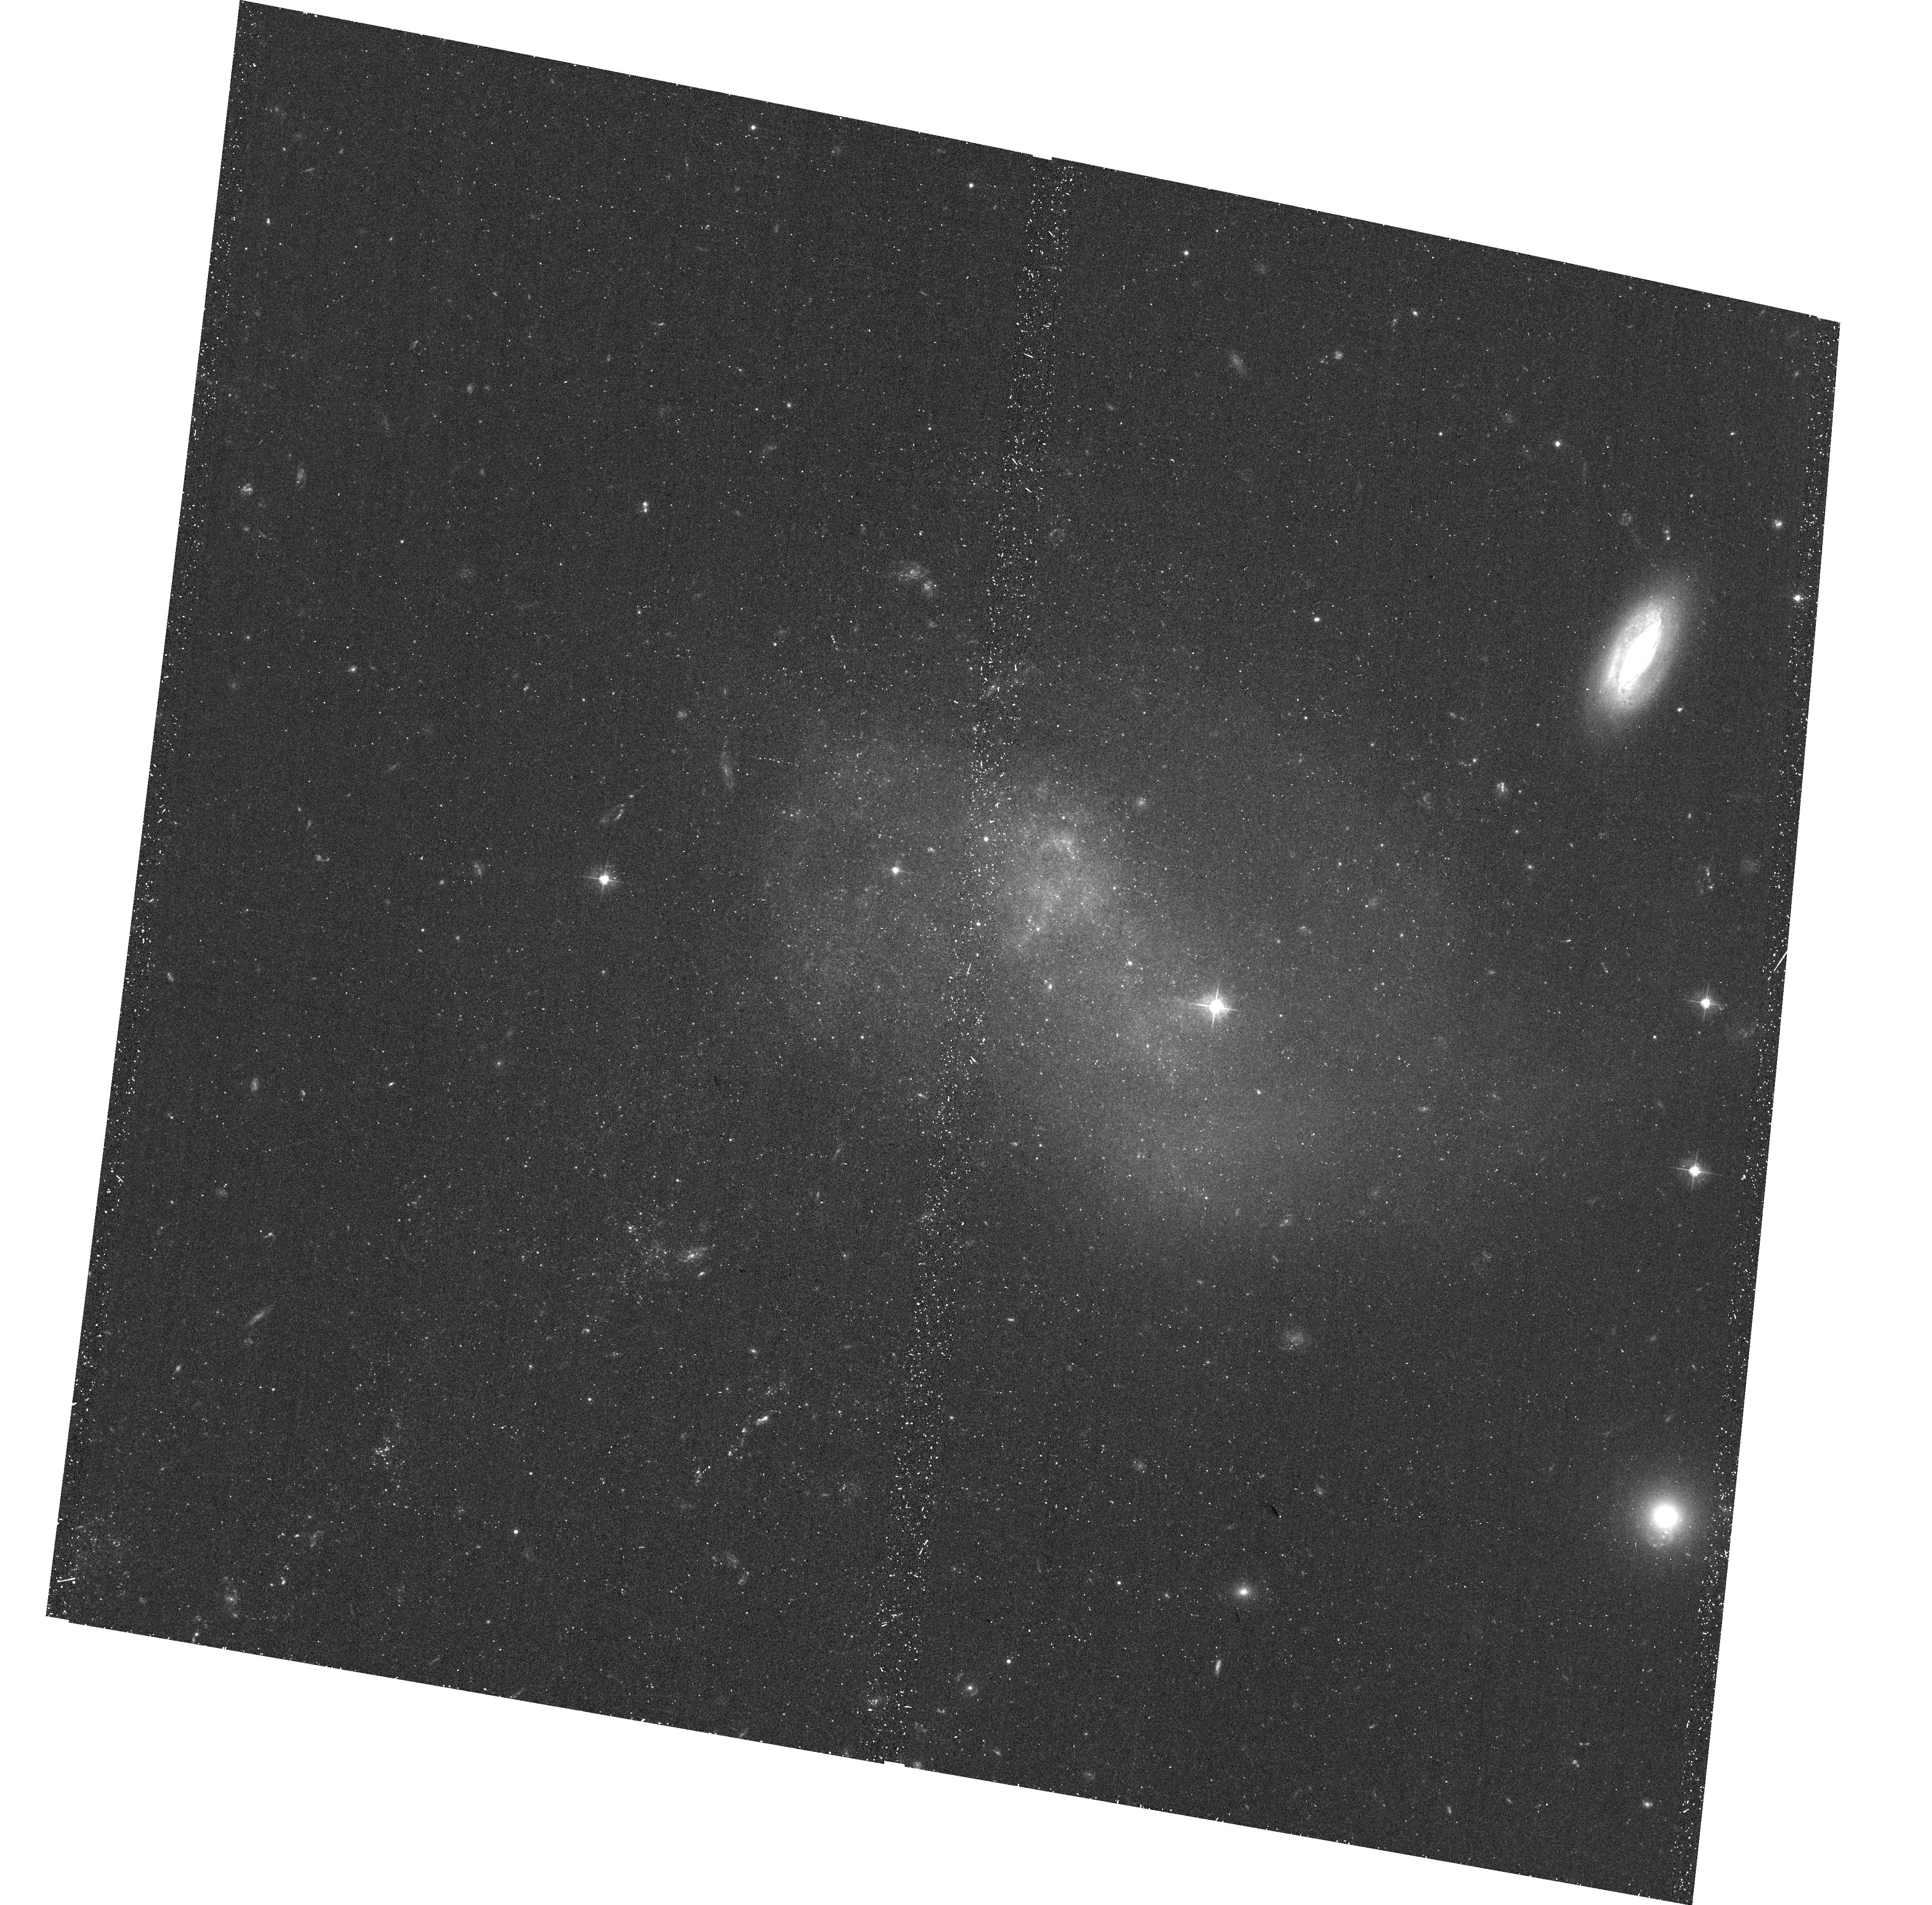
Target: IC-3418-POS1
Instrument: ACS/WFC
Filter: F475W
Exposure: 24 min
Observation ID: hst_12756_01_acs_wfc_f475w_jbub01

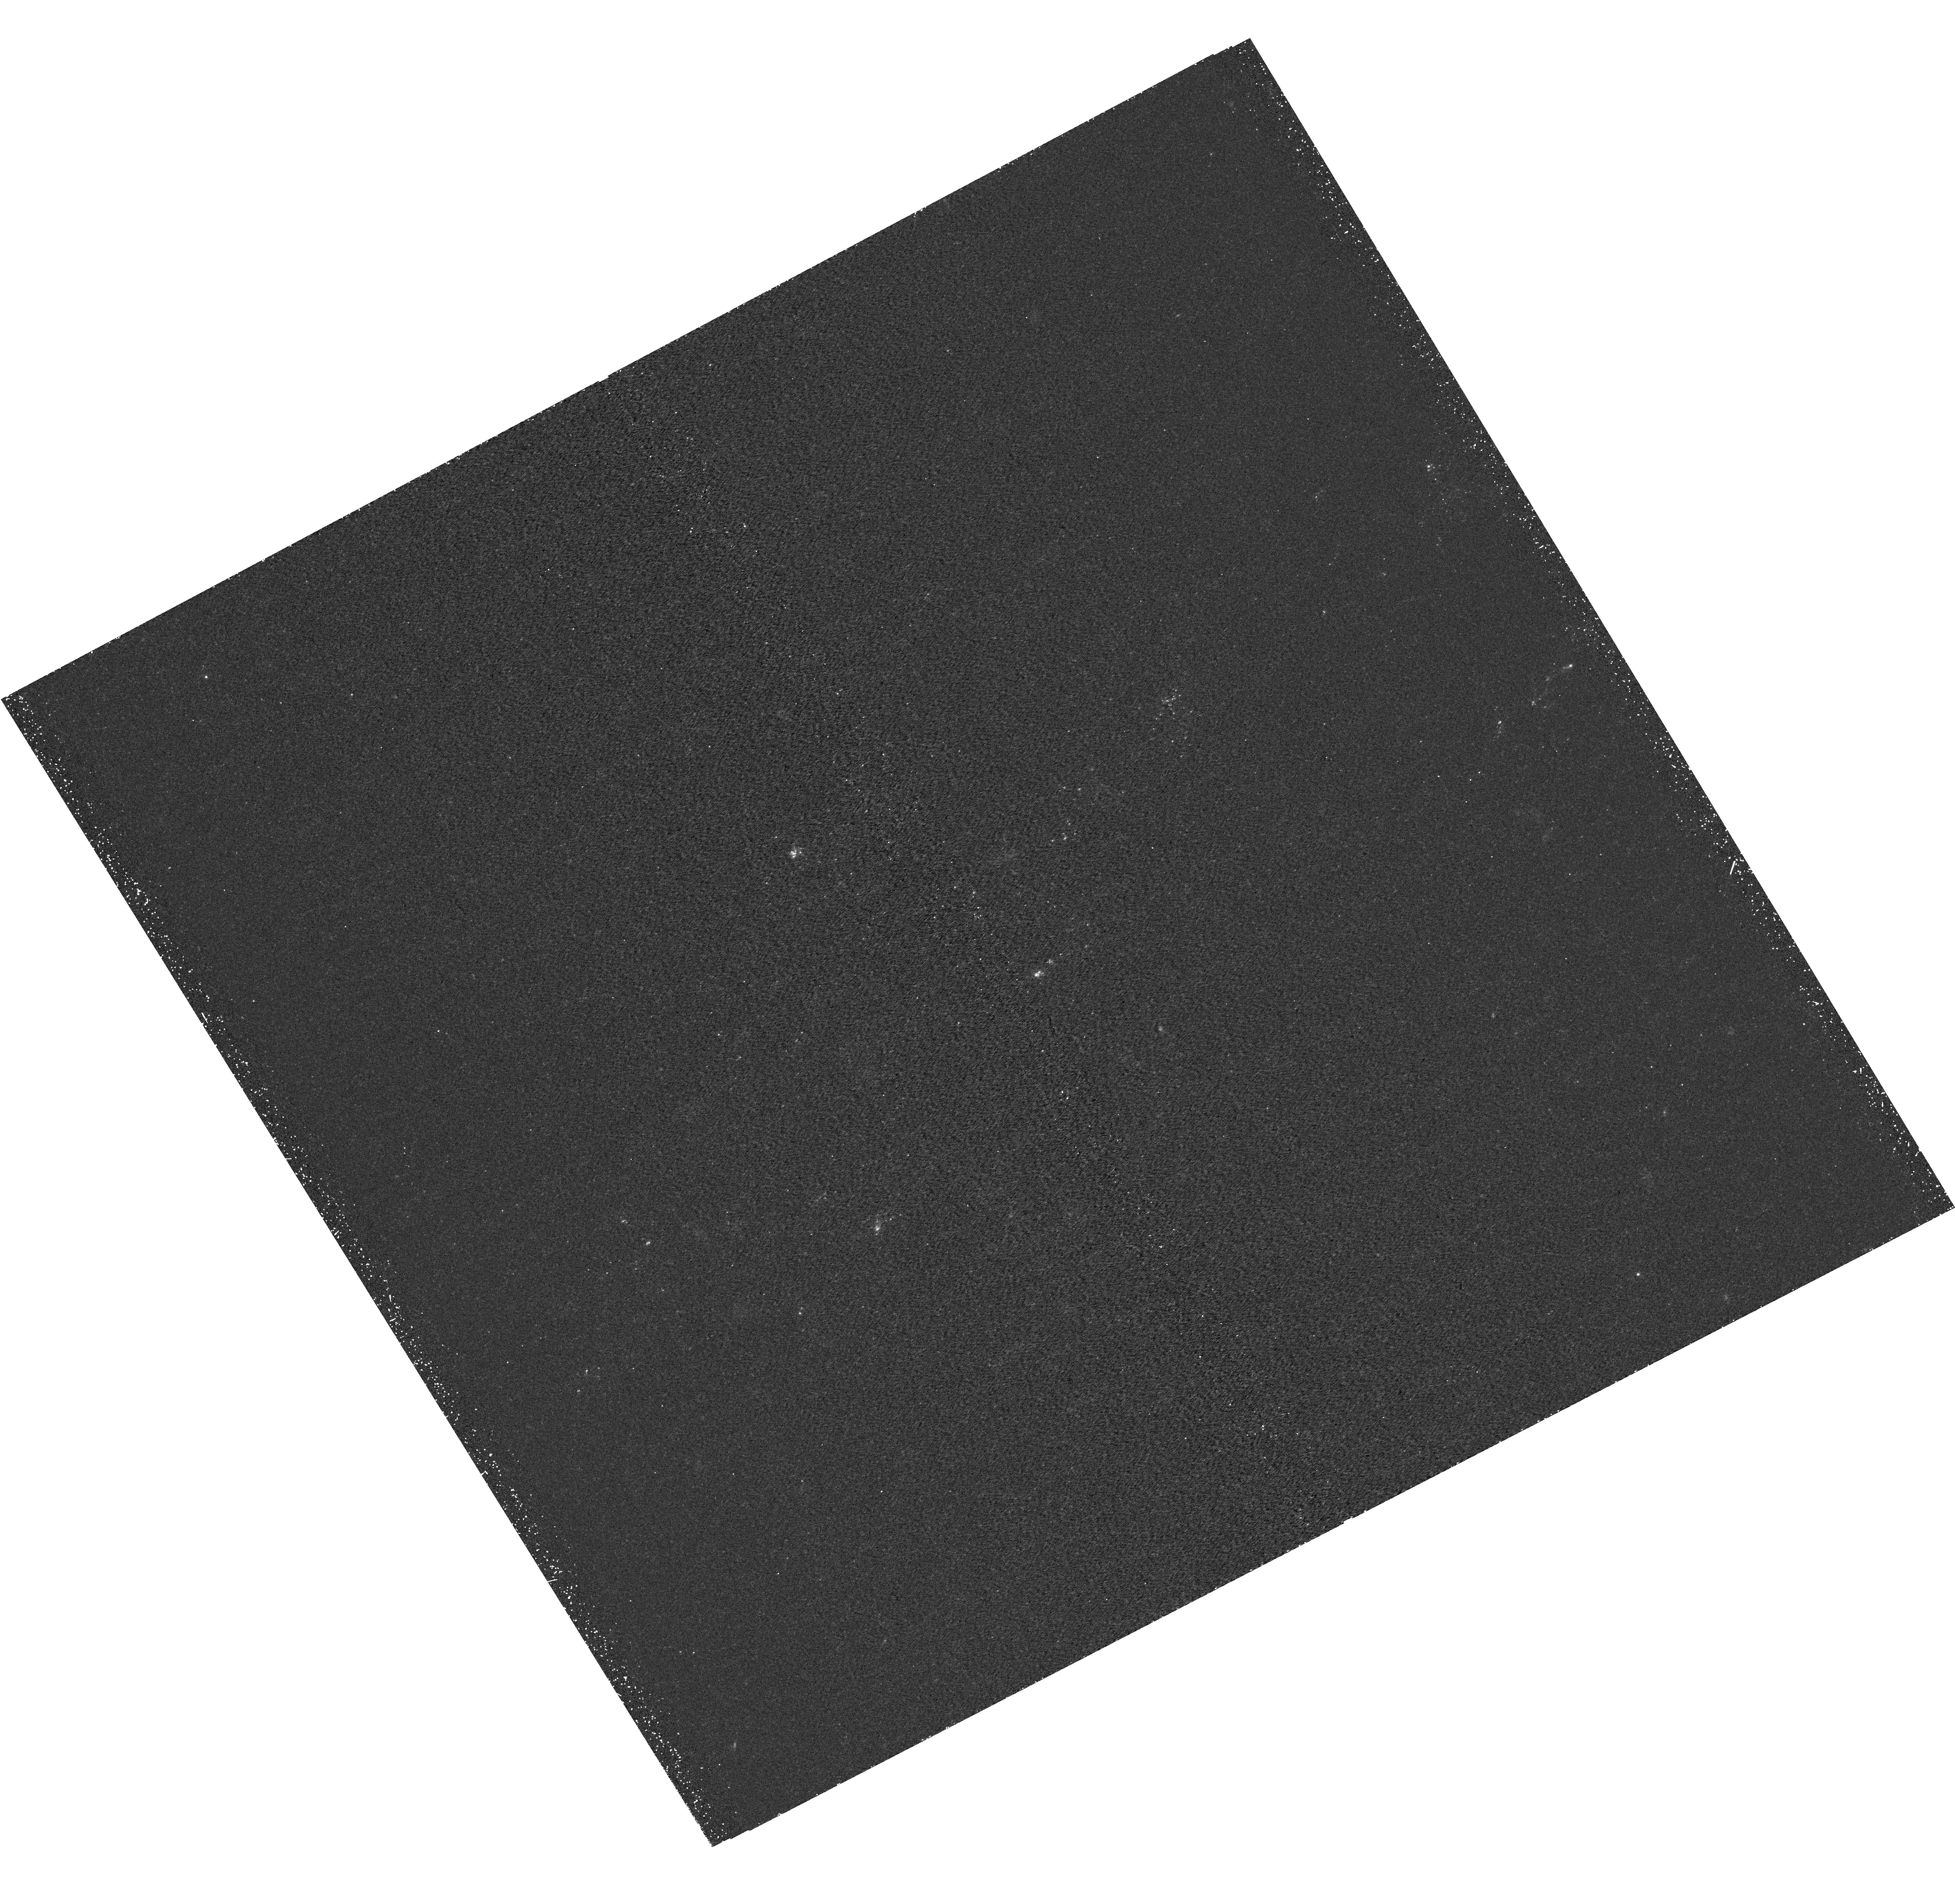
Target: IC-3418-POS2
Instrument: WFC3/UVIS
Filter: F275W
Exposure: 44 min
Observation ID: hst_12756_b1_wfc3_uvis_f275w_ibubb1

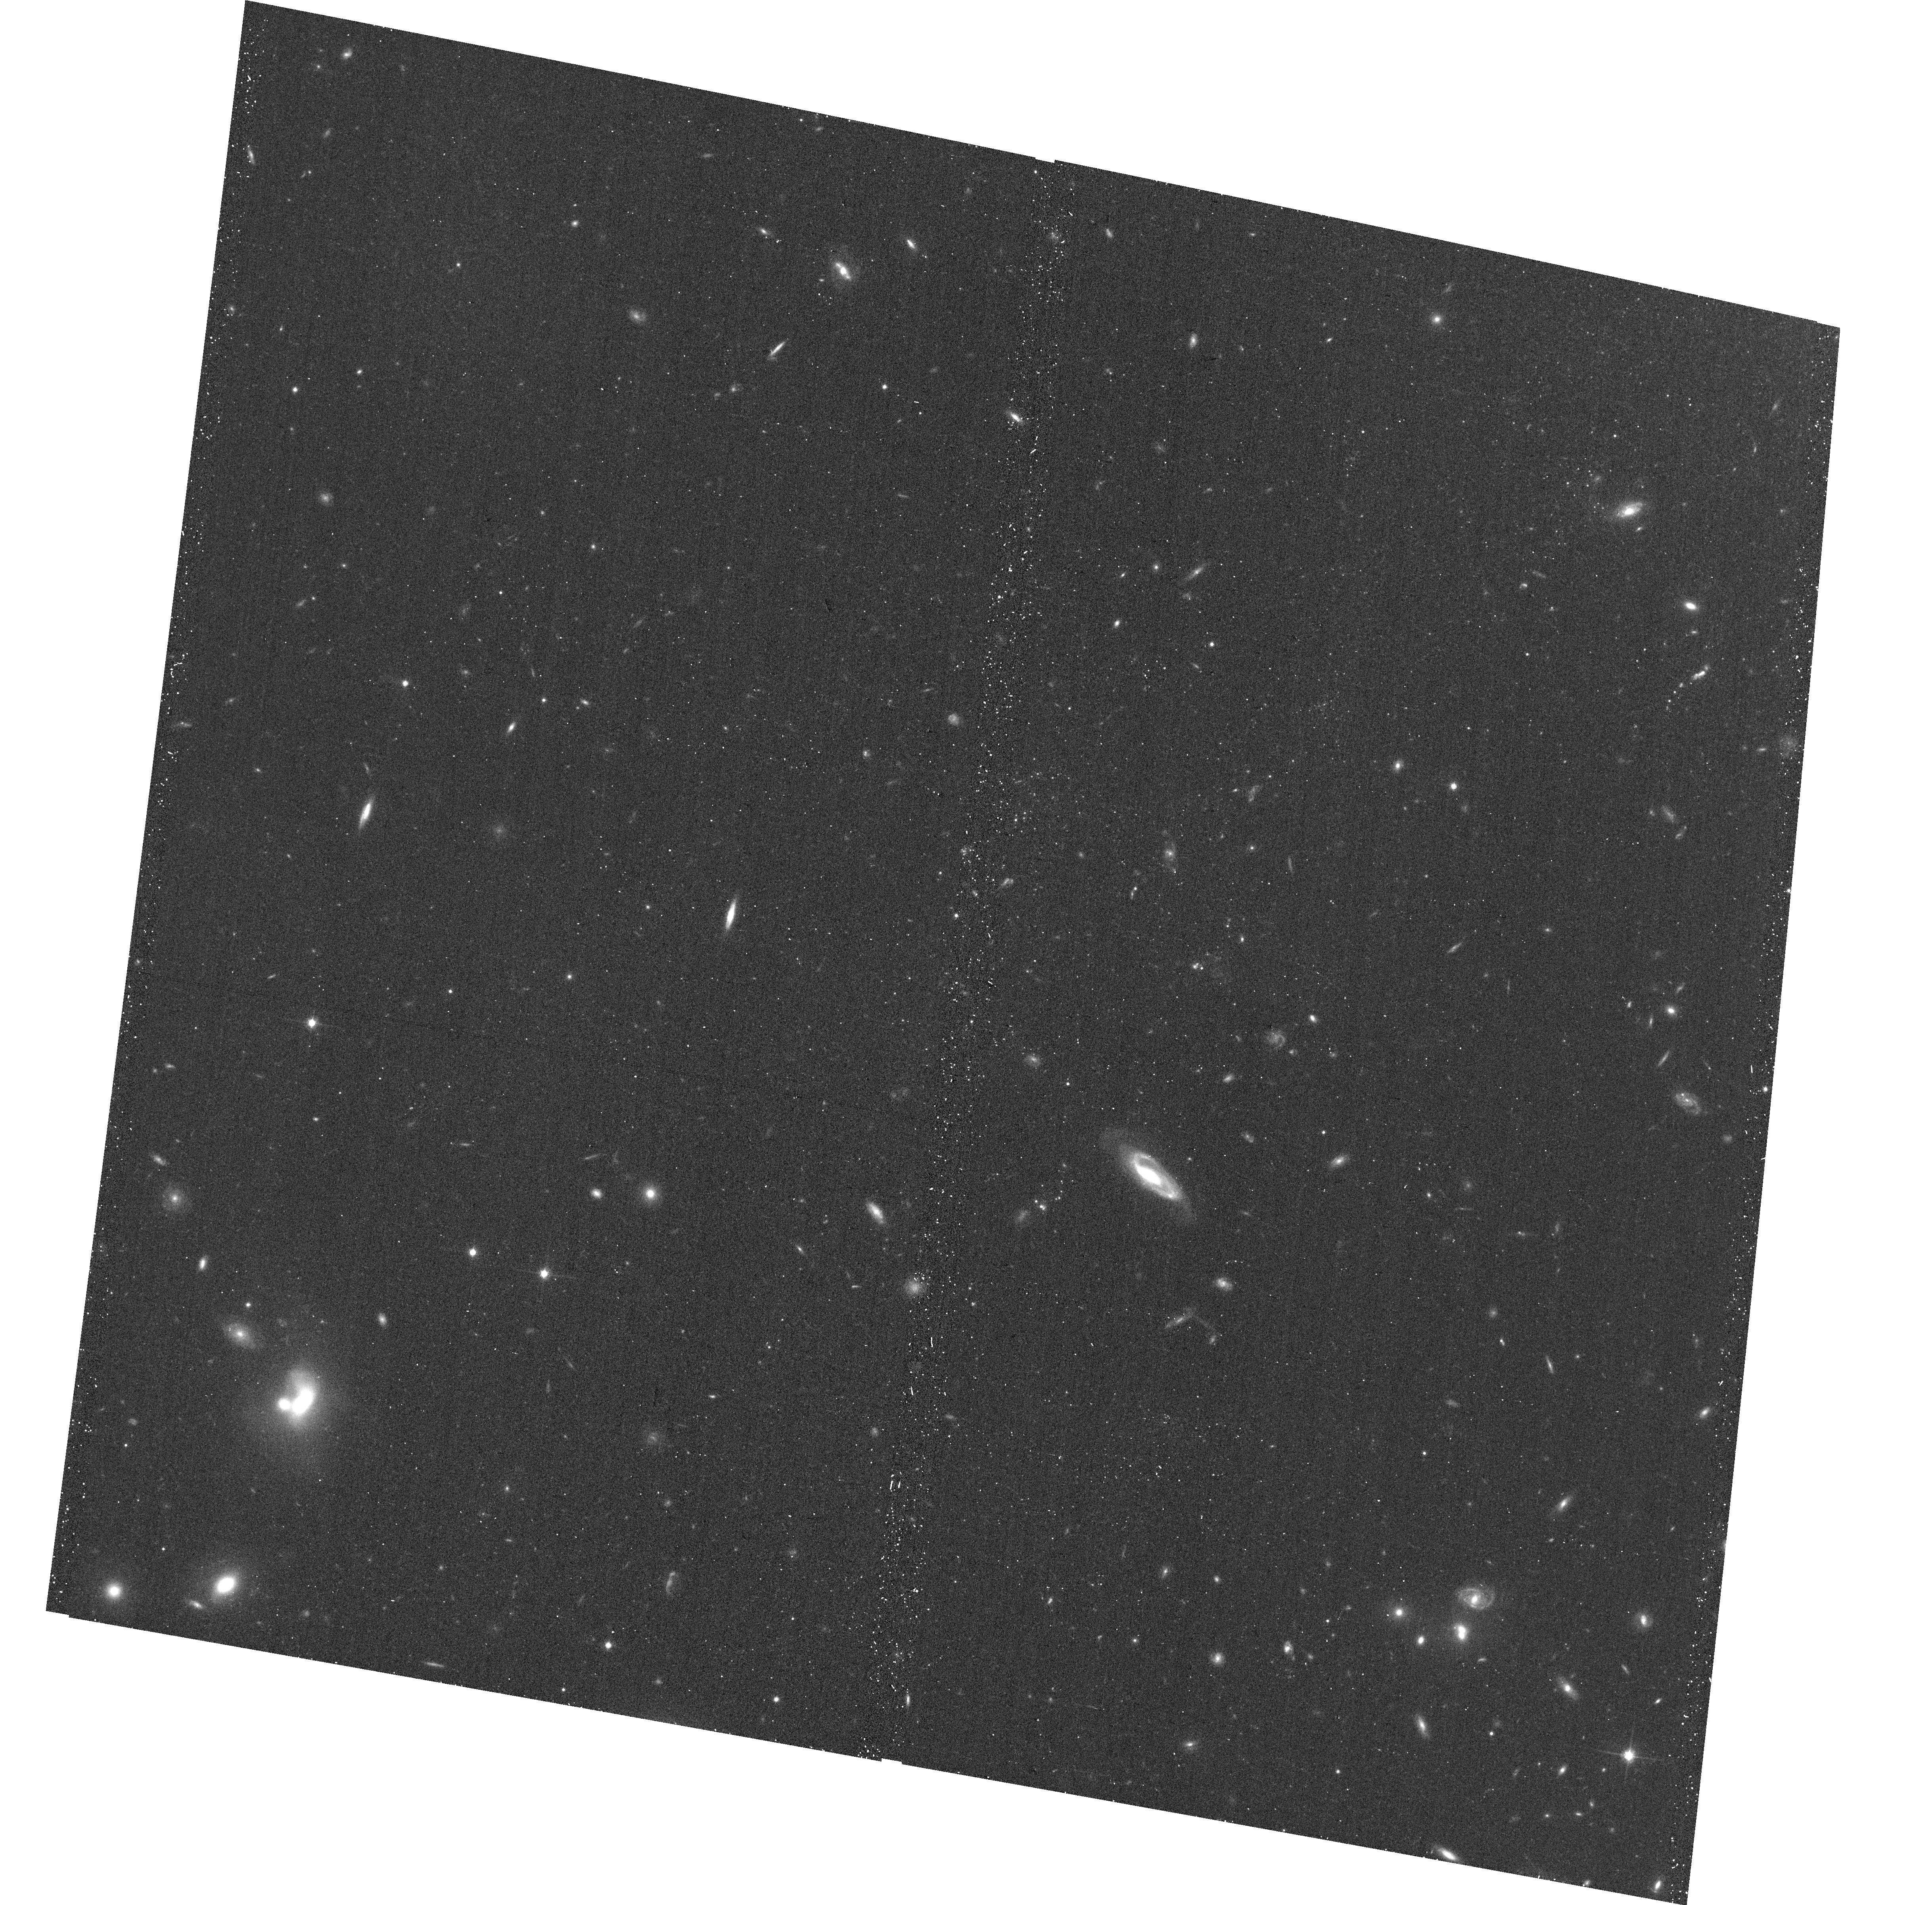
Target: IC-3418-POS2
Instrument: ACS/WFC
Filter: F814W
Exposure: 11 min
Observation ID: hst_12756_c1_acs_wfc_f814w_jbubc1

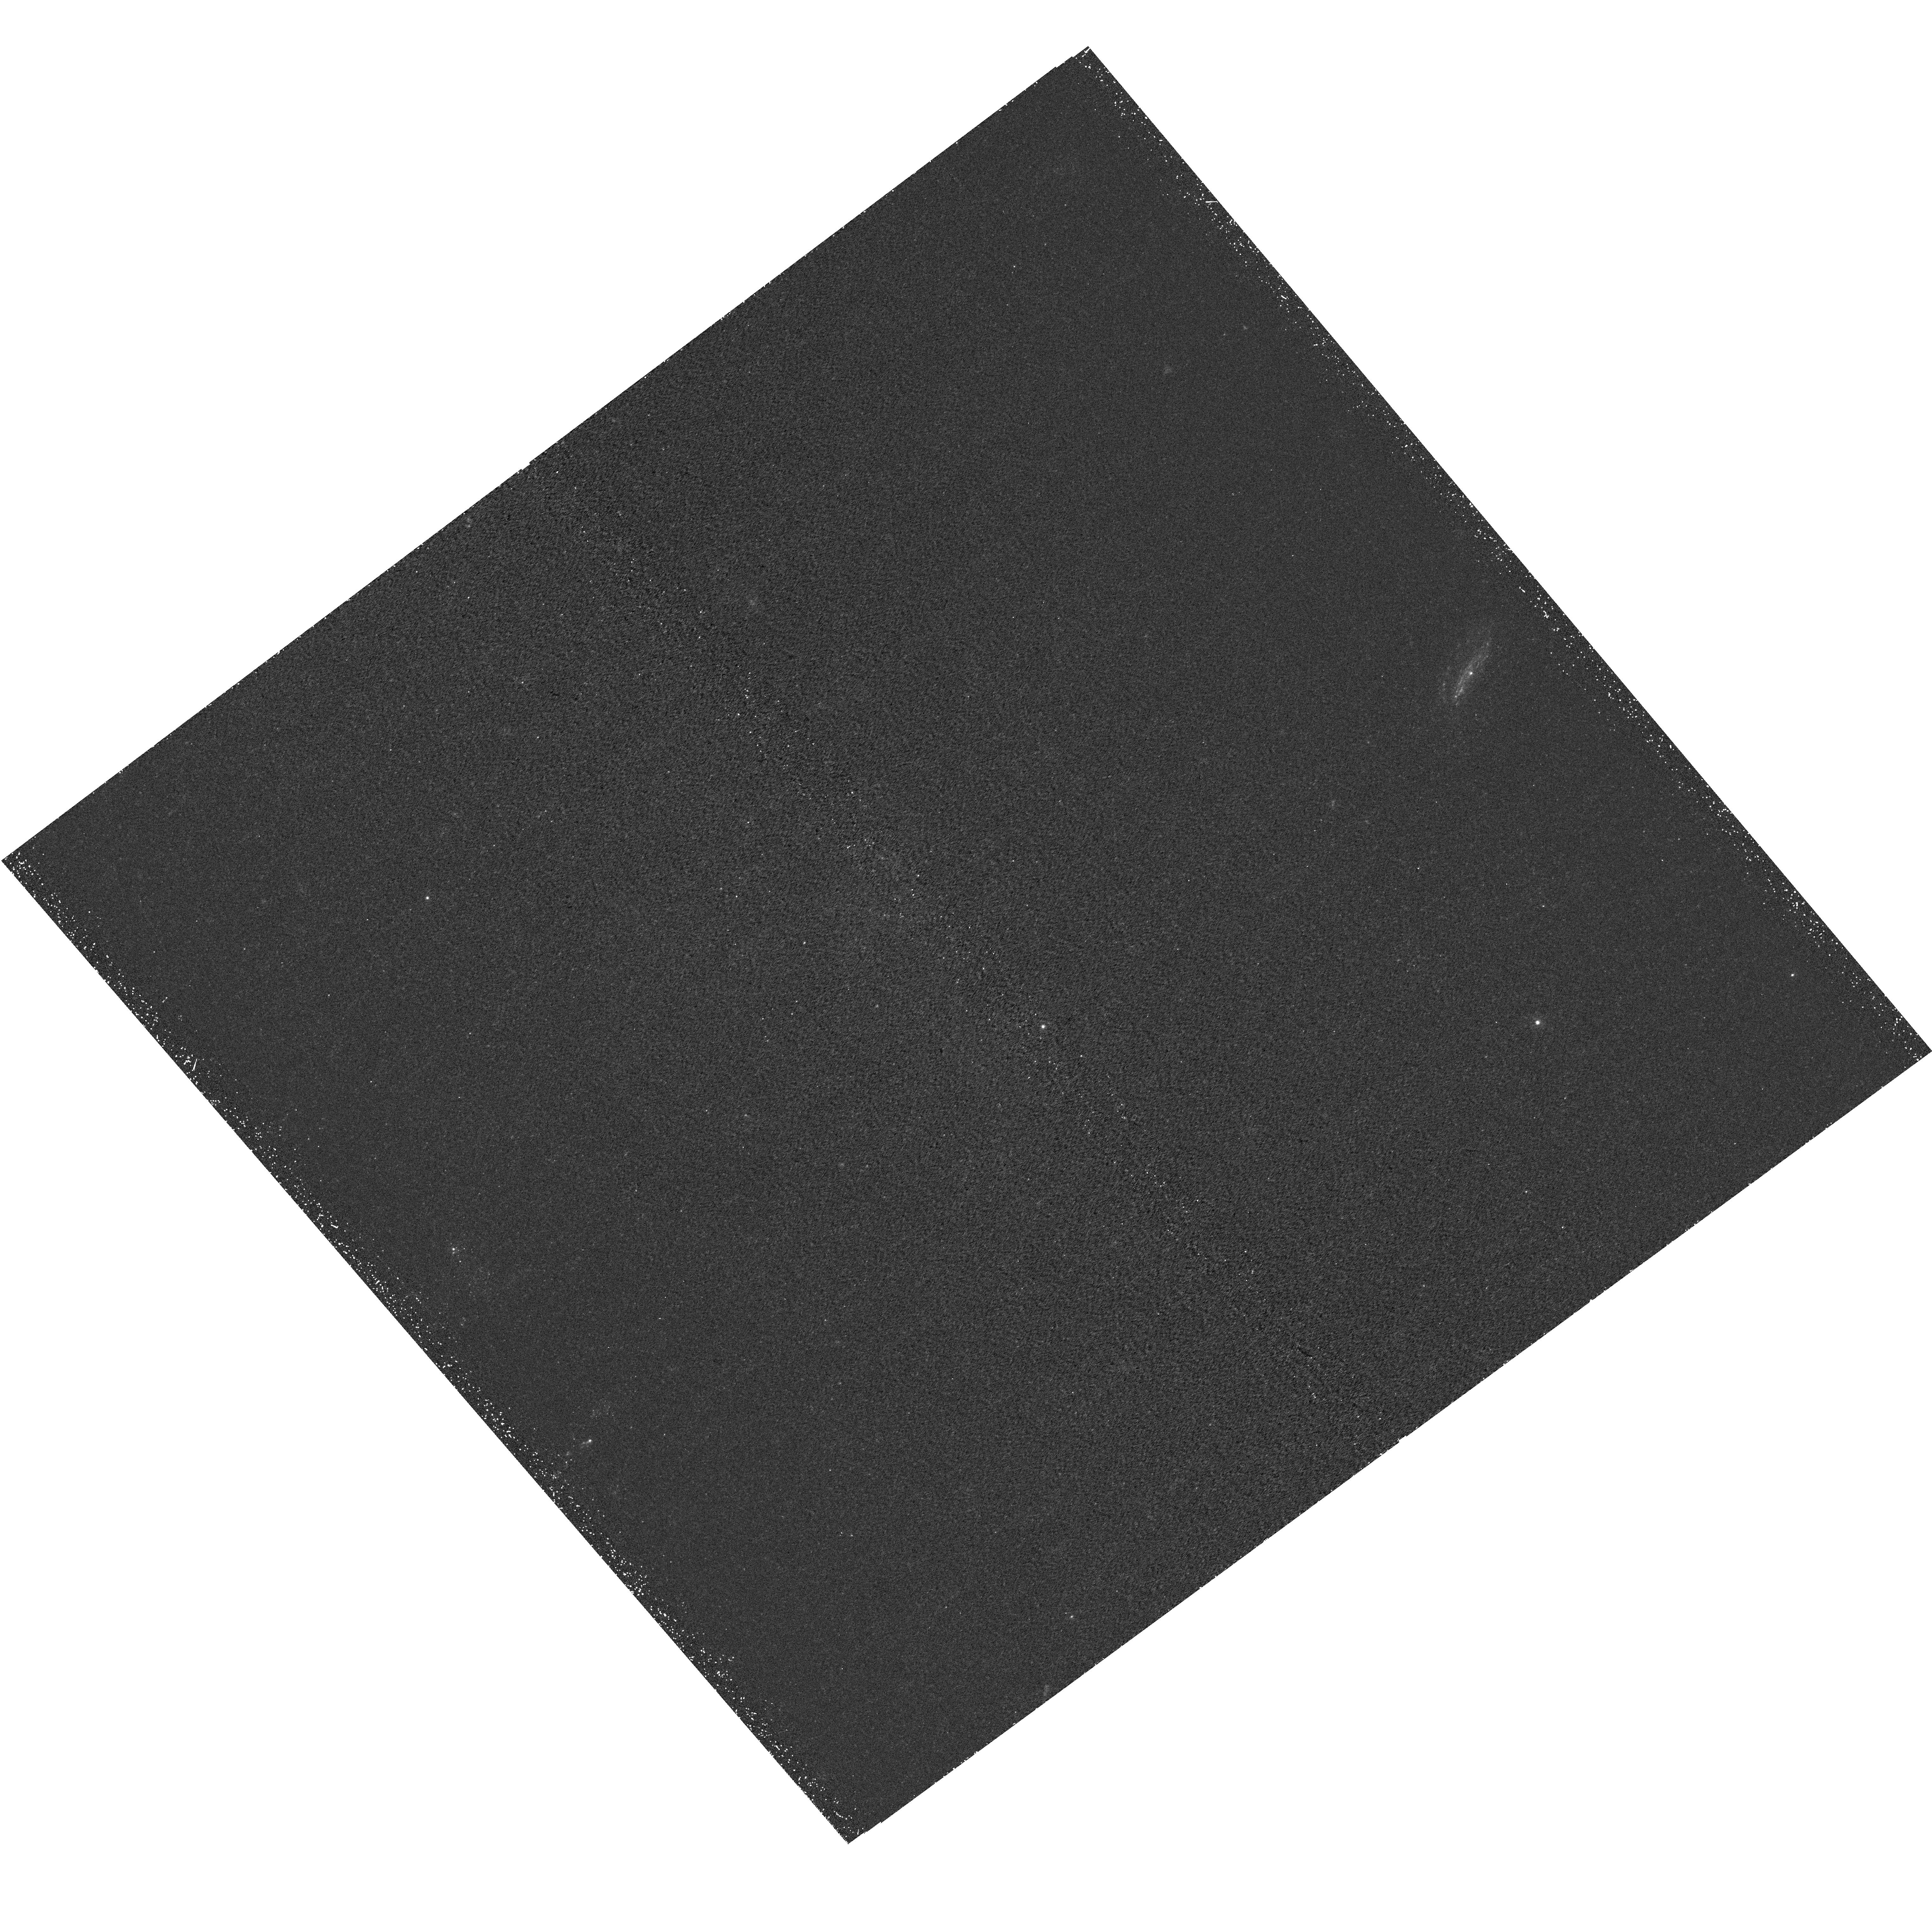
Target: IC-3418-POS1
Instrument: WFC3/UVIS
Filter: F275W
Exposure: 44 min
Observation ID: hst_12756_a1_wfc3_uvis_f275w_ibuba1

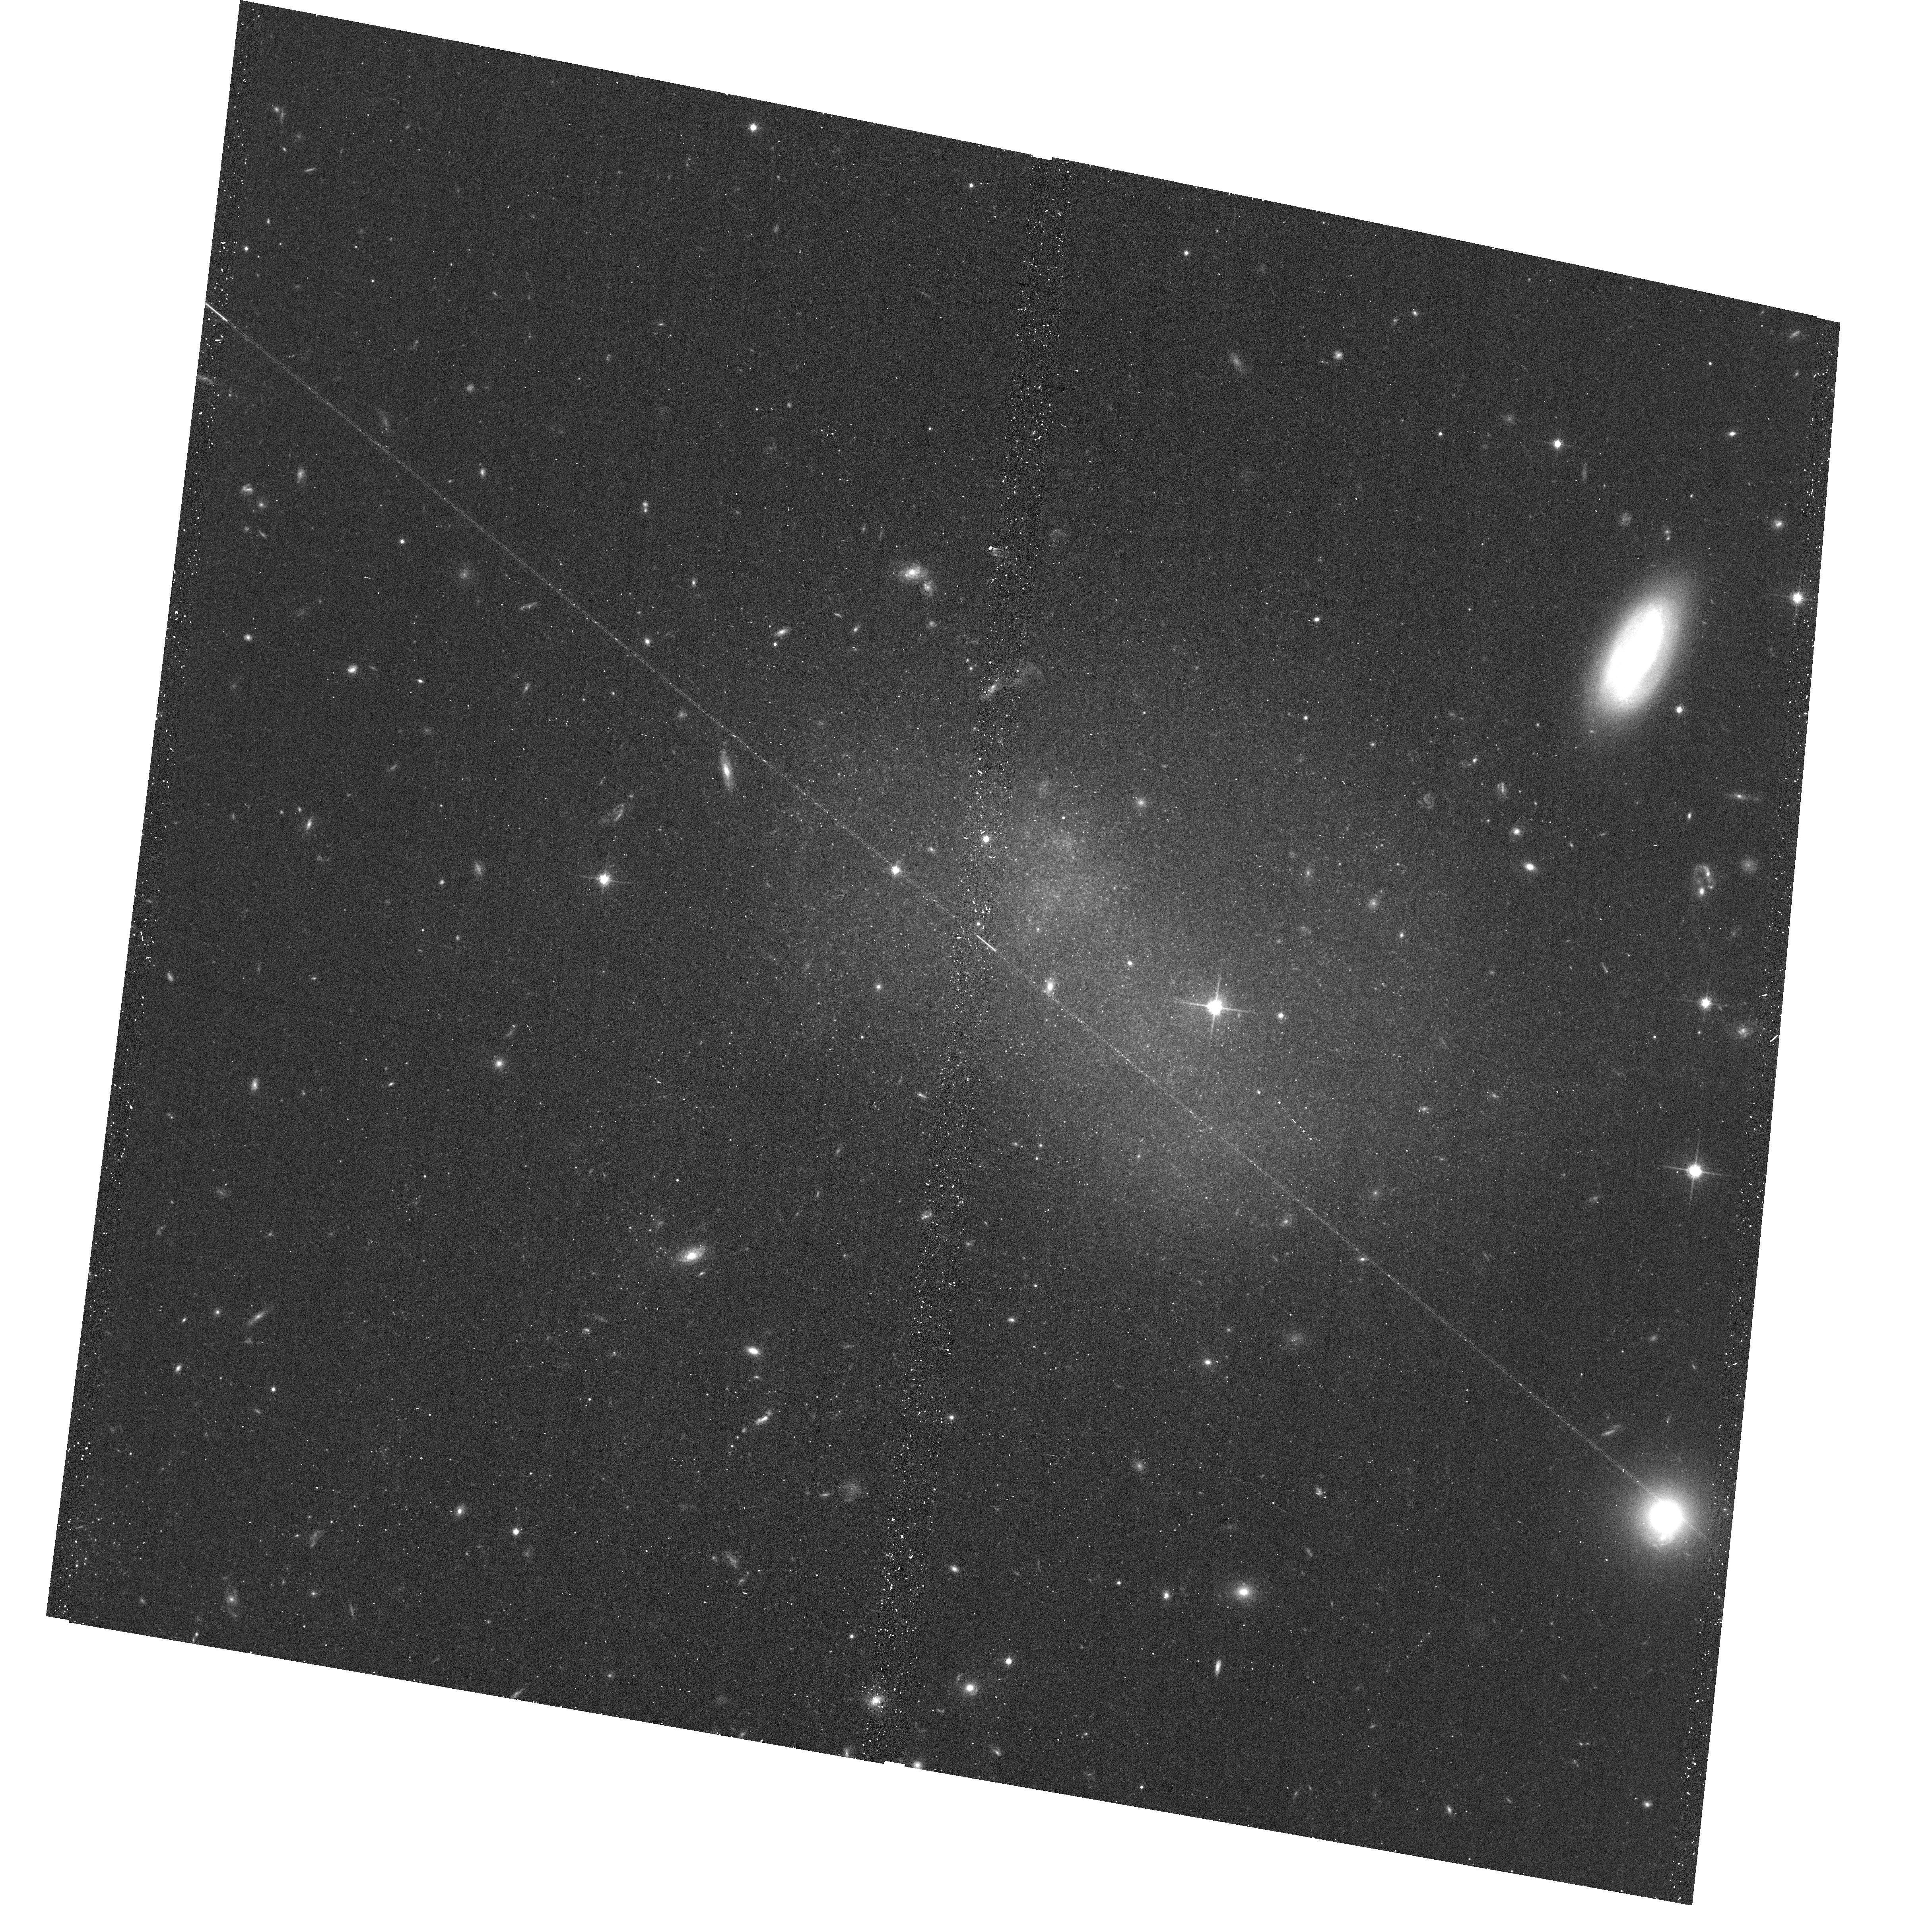
Target: IC-3418-POS1
Instrument: ACS/WFC
Filter: F814W
Exposure: 11 min
Observation ID: hst_12756_01_acs_wfc_f814w_jbub01

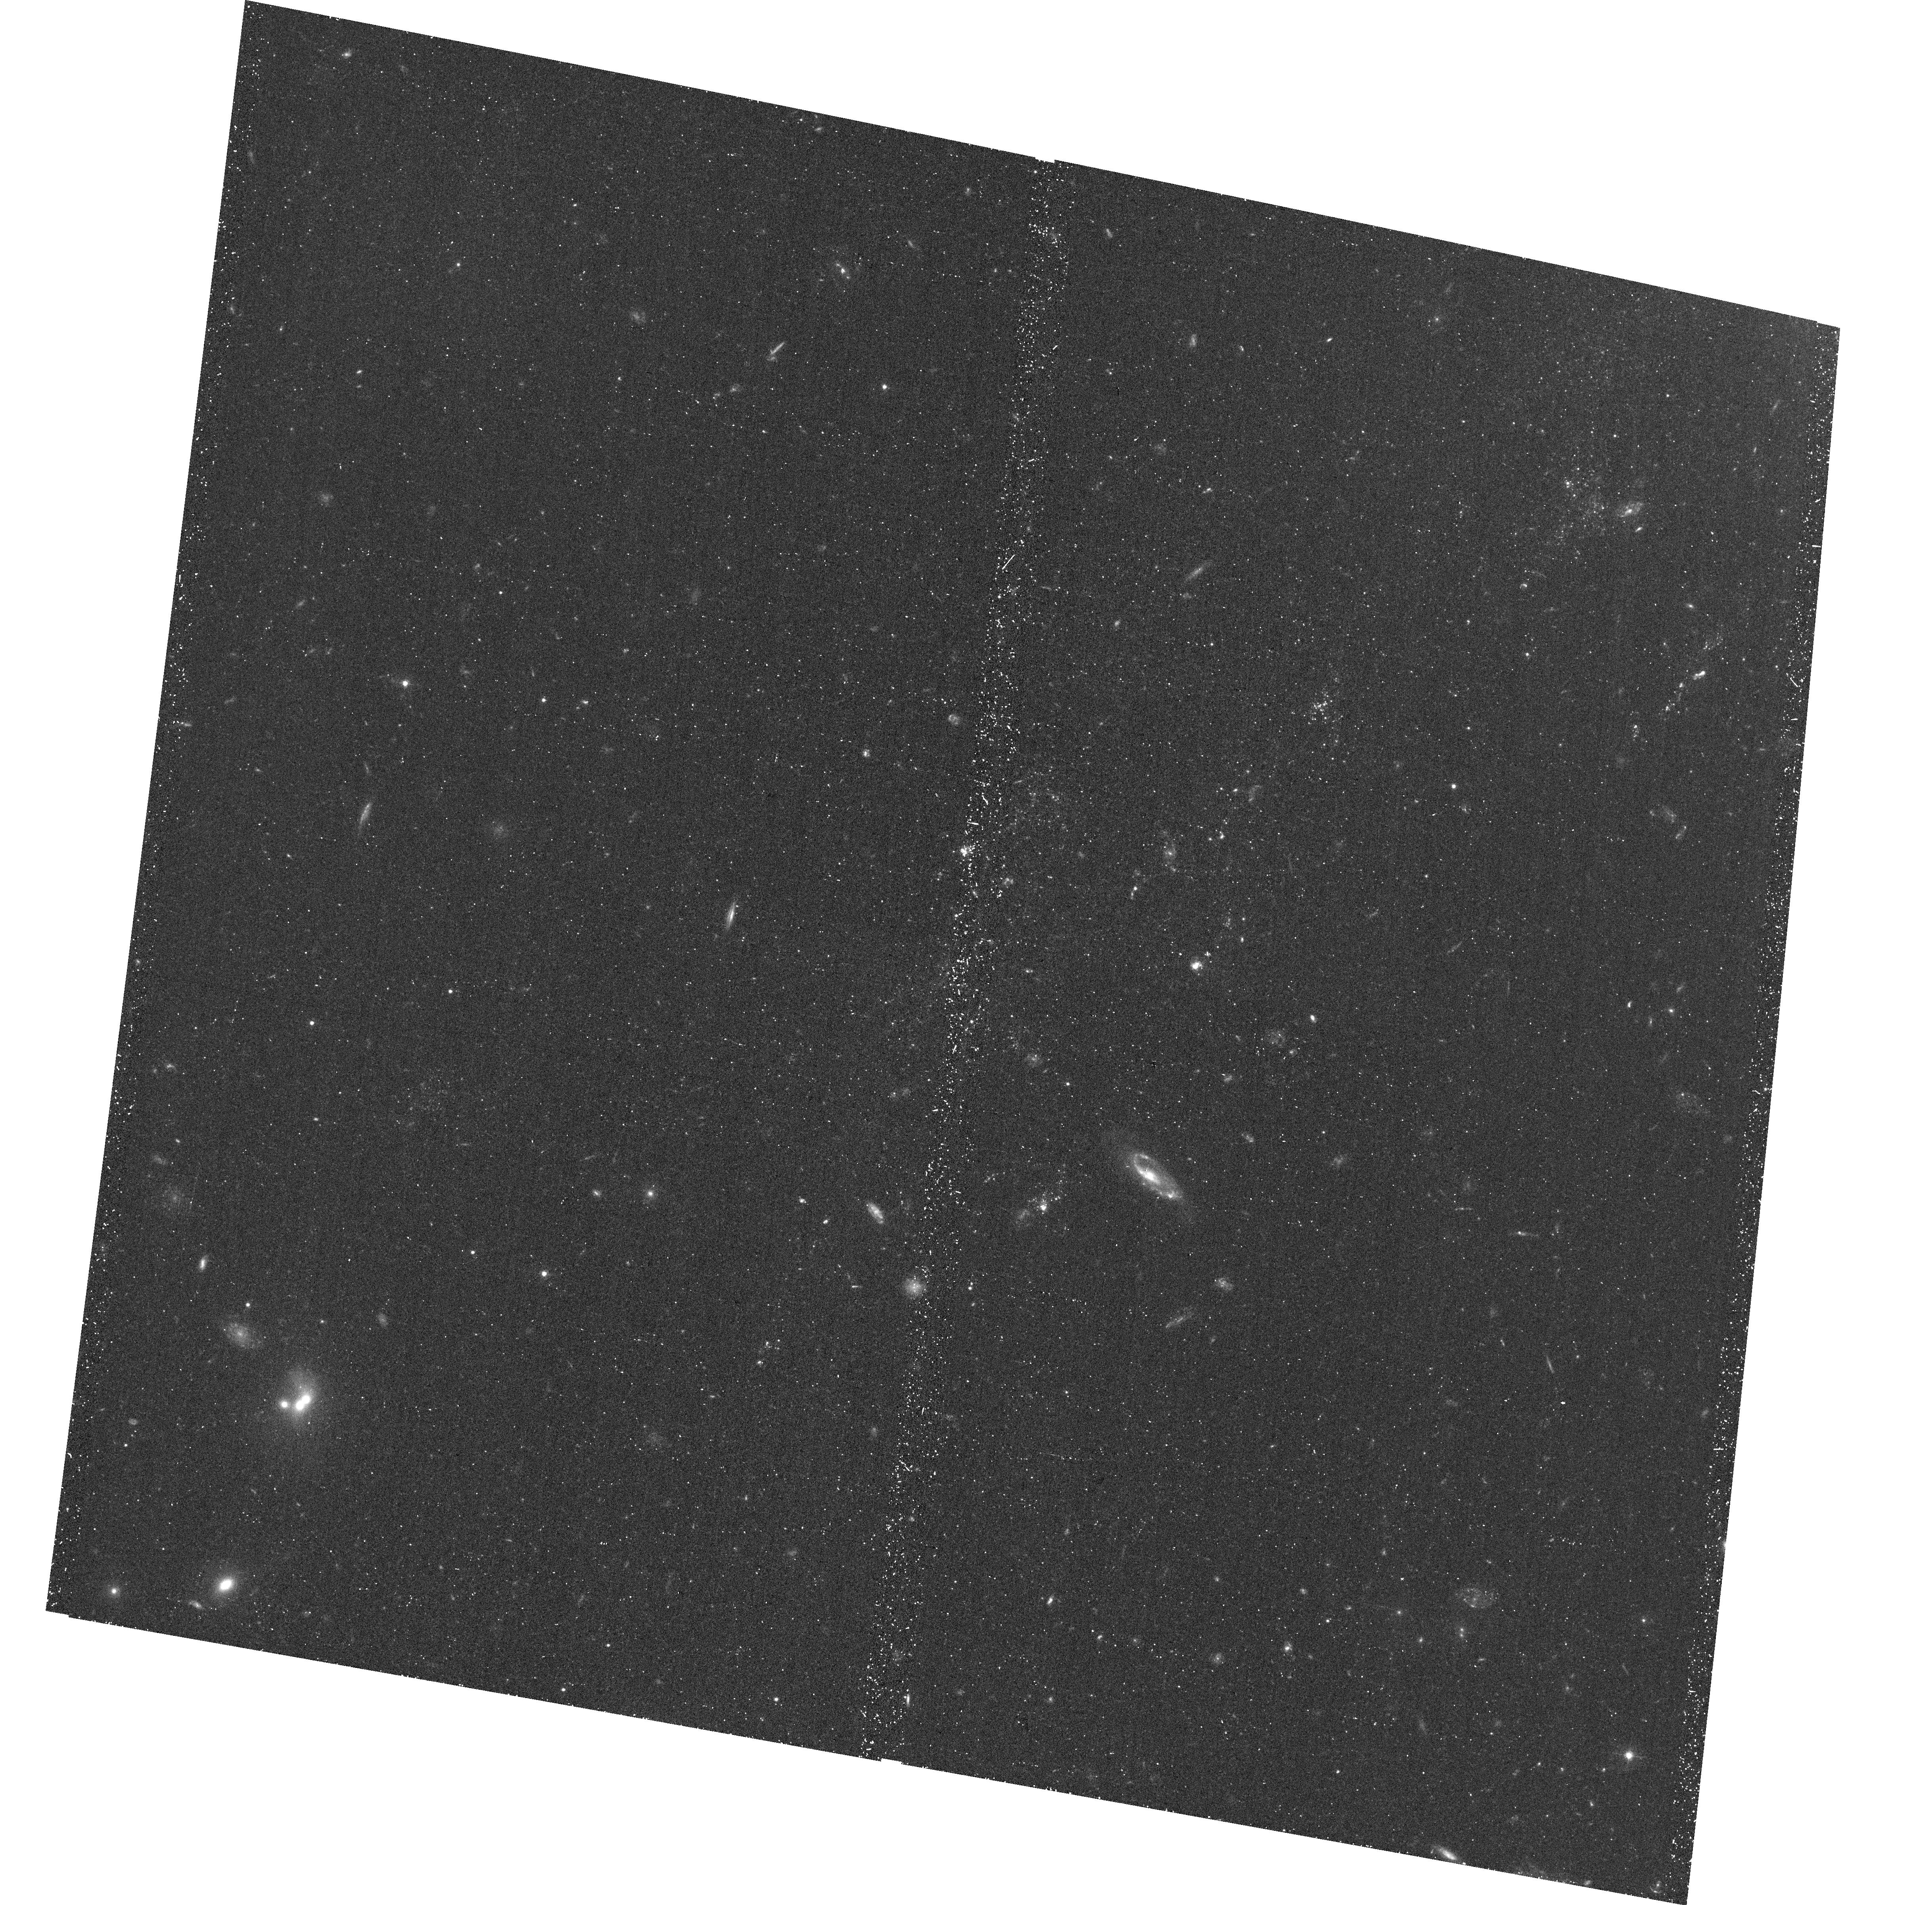
Target: IC-3418-POS2
Instrument: ACS/WFC
Filter: F475W
Exposure: 24 min
Observation ID: hst_12756_c1_acs_wfc_f475w_jbubc1

X-raying the spectacular star-forming trail behind IC 3418 (PI: Sun, Ming)

The ICM has long been proposed to play a vital role in galaxy evolution in clusters, through stripping of the cold gas. Studies of gaseous tails behind cluster late-type galaxies have shed light on the energy transfer in the multi-phase gas, demonstrated by the recent discoveries of X-ray tails, intracluster star formation and ULXs in the stripped gas. It is now known that star formation indeed happens commonly in the stripped ISM, but a lot of detail is still unknown. We propose a 35 ks ACIS-S observation of a dwarf galaxy with a remarkable star-forming trail in the Virgo cluster. Its proximity provides an unprecedented opportunity to study the evolution of the stripped gas, intracluster X-ray binaries and star formation. Joint HST and EVLA data observations are also requested.